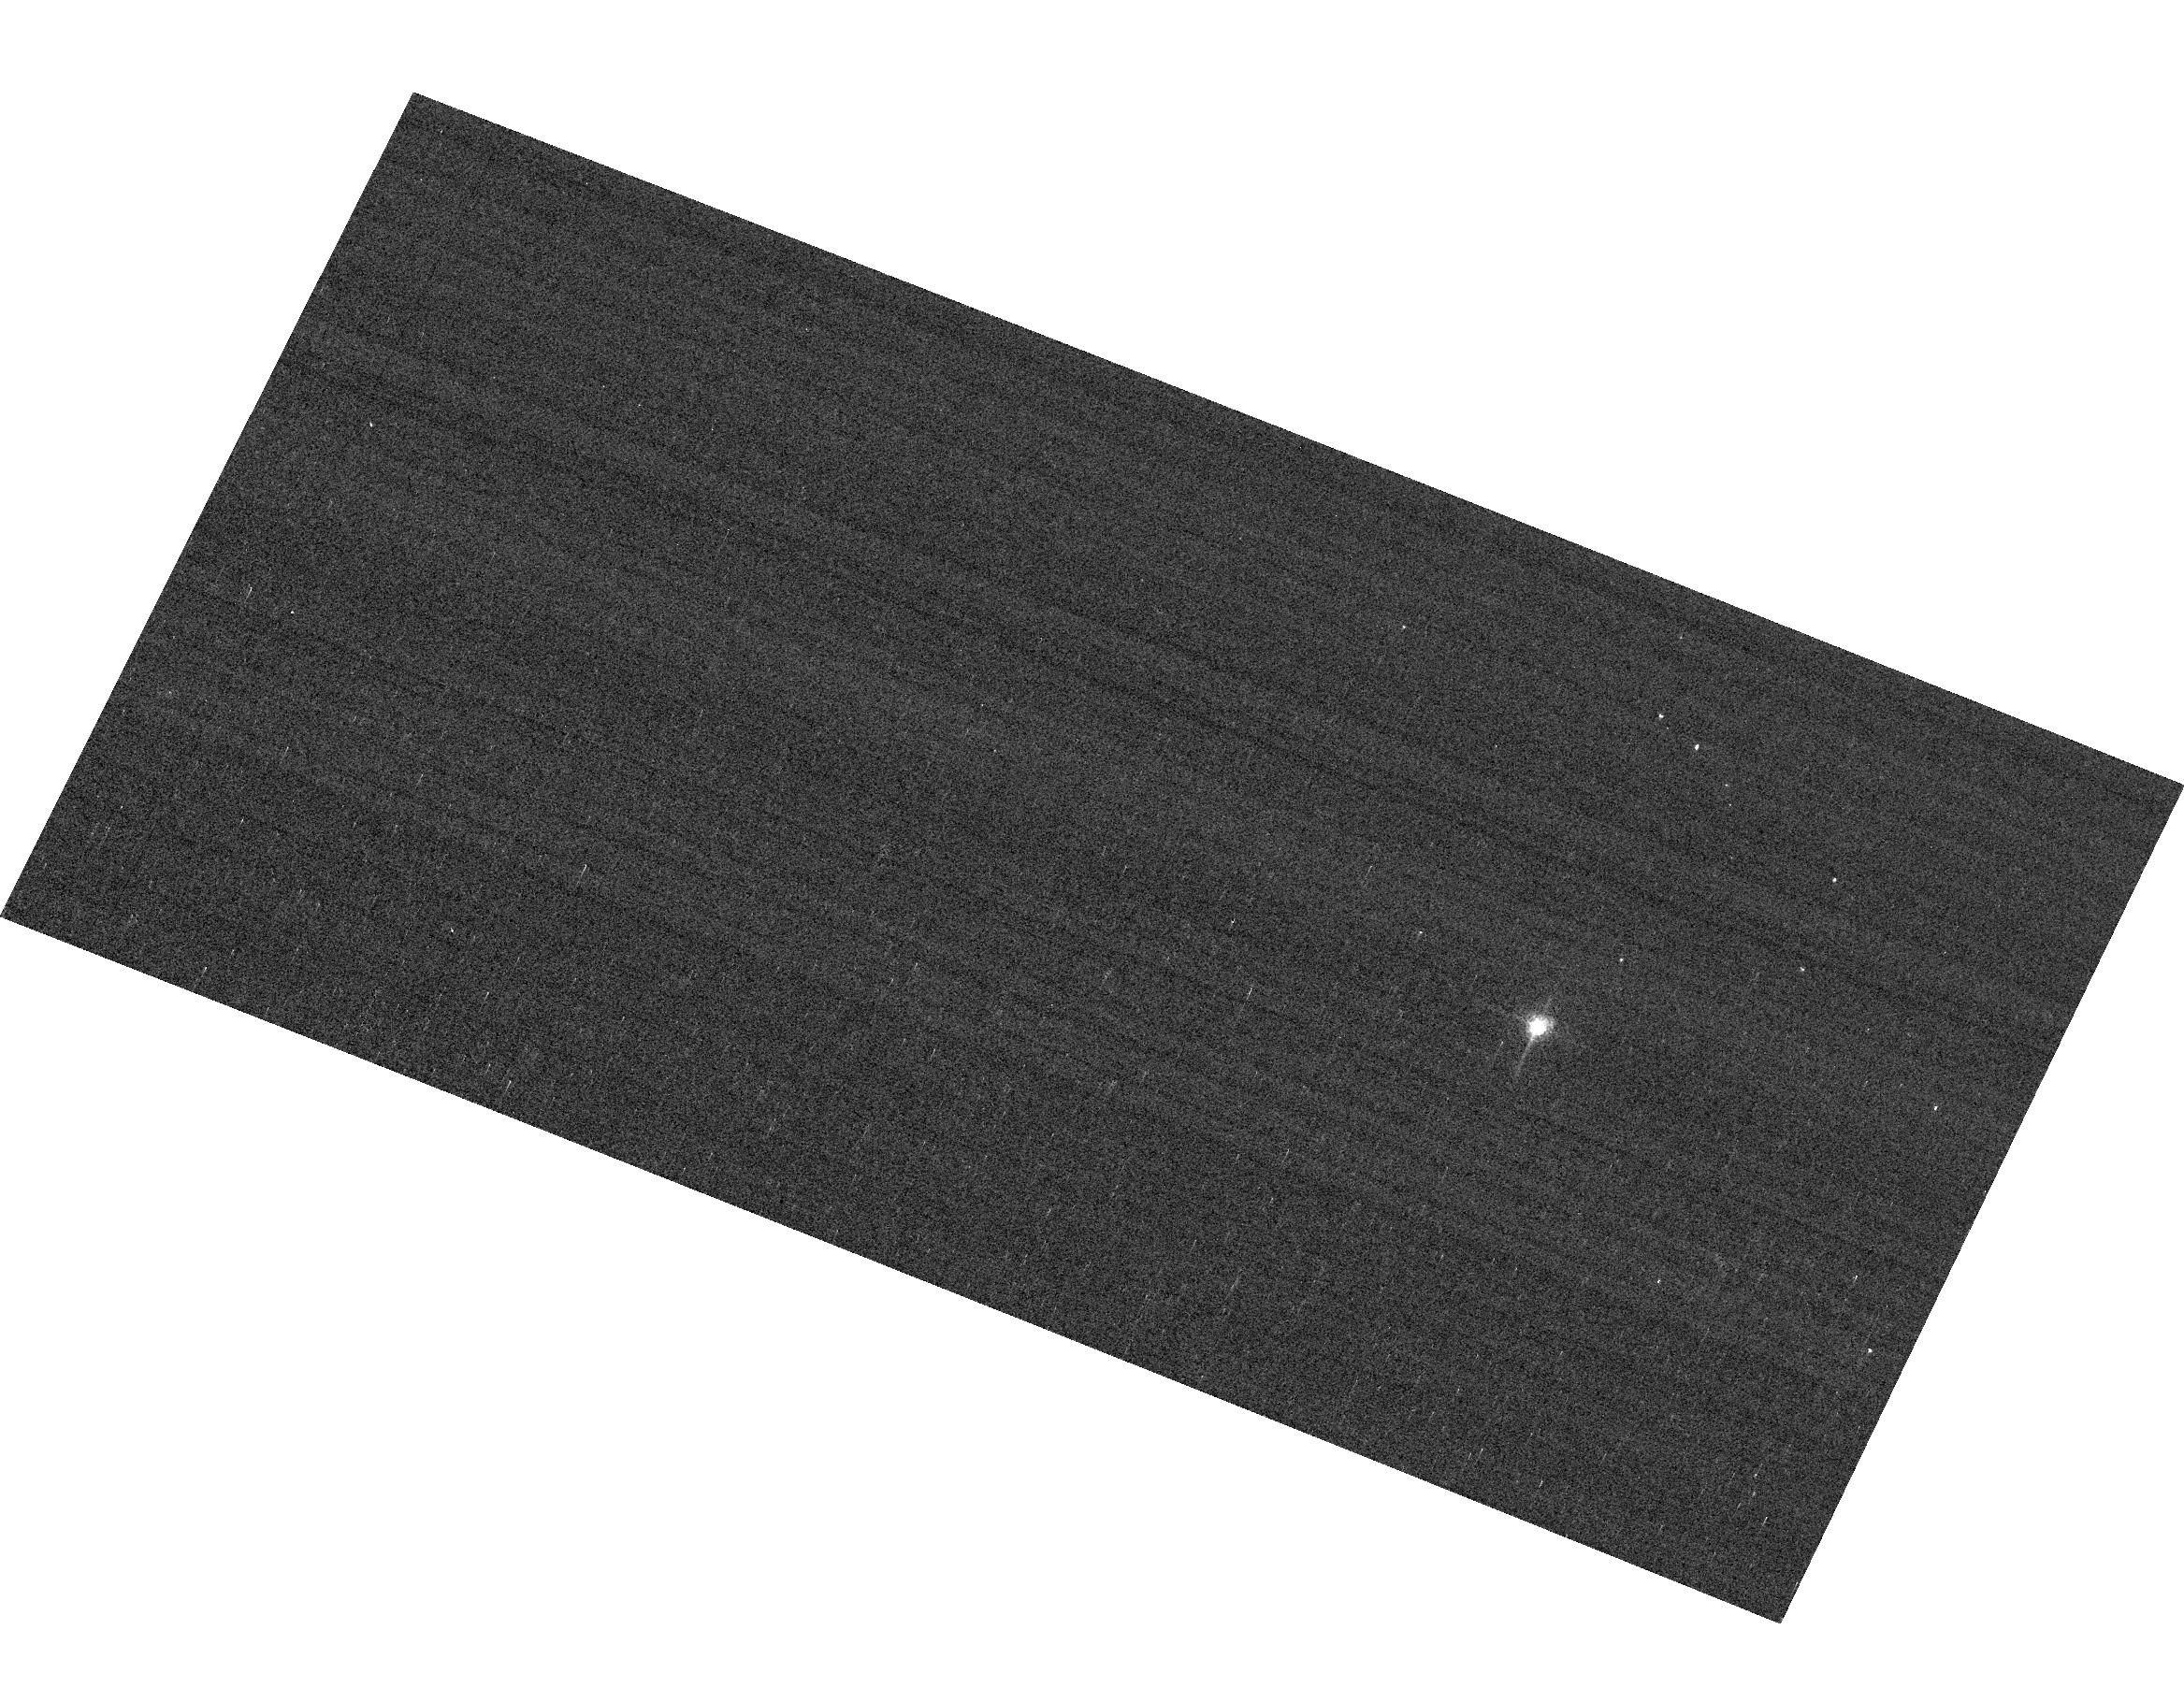
Target: GRW+70D5824. Instrument: ACS/WFC. Filter: F658N. Exposure: 2 min. Observation ID: hst_15529_04_acs_wfc_f658n_jdtr04

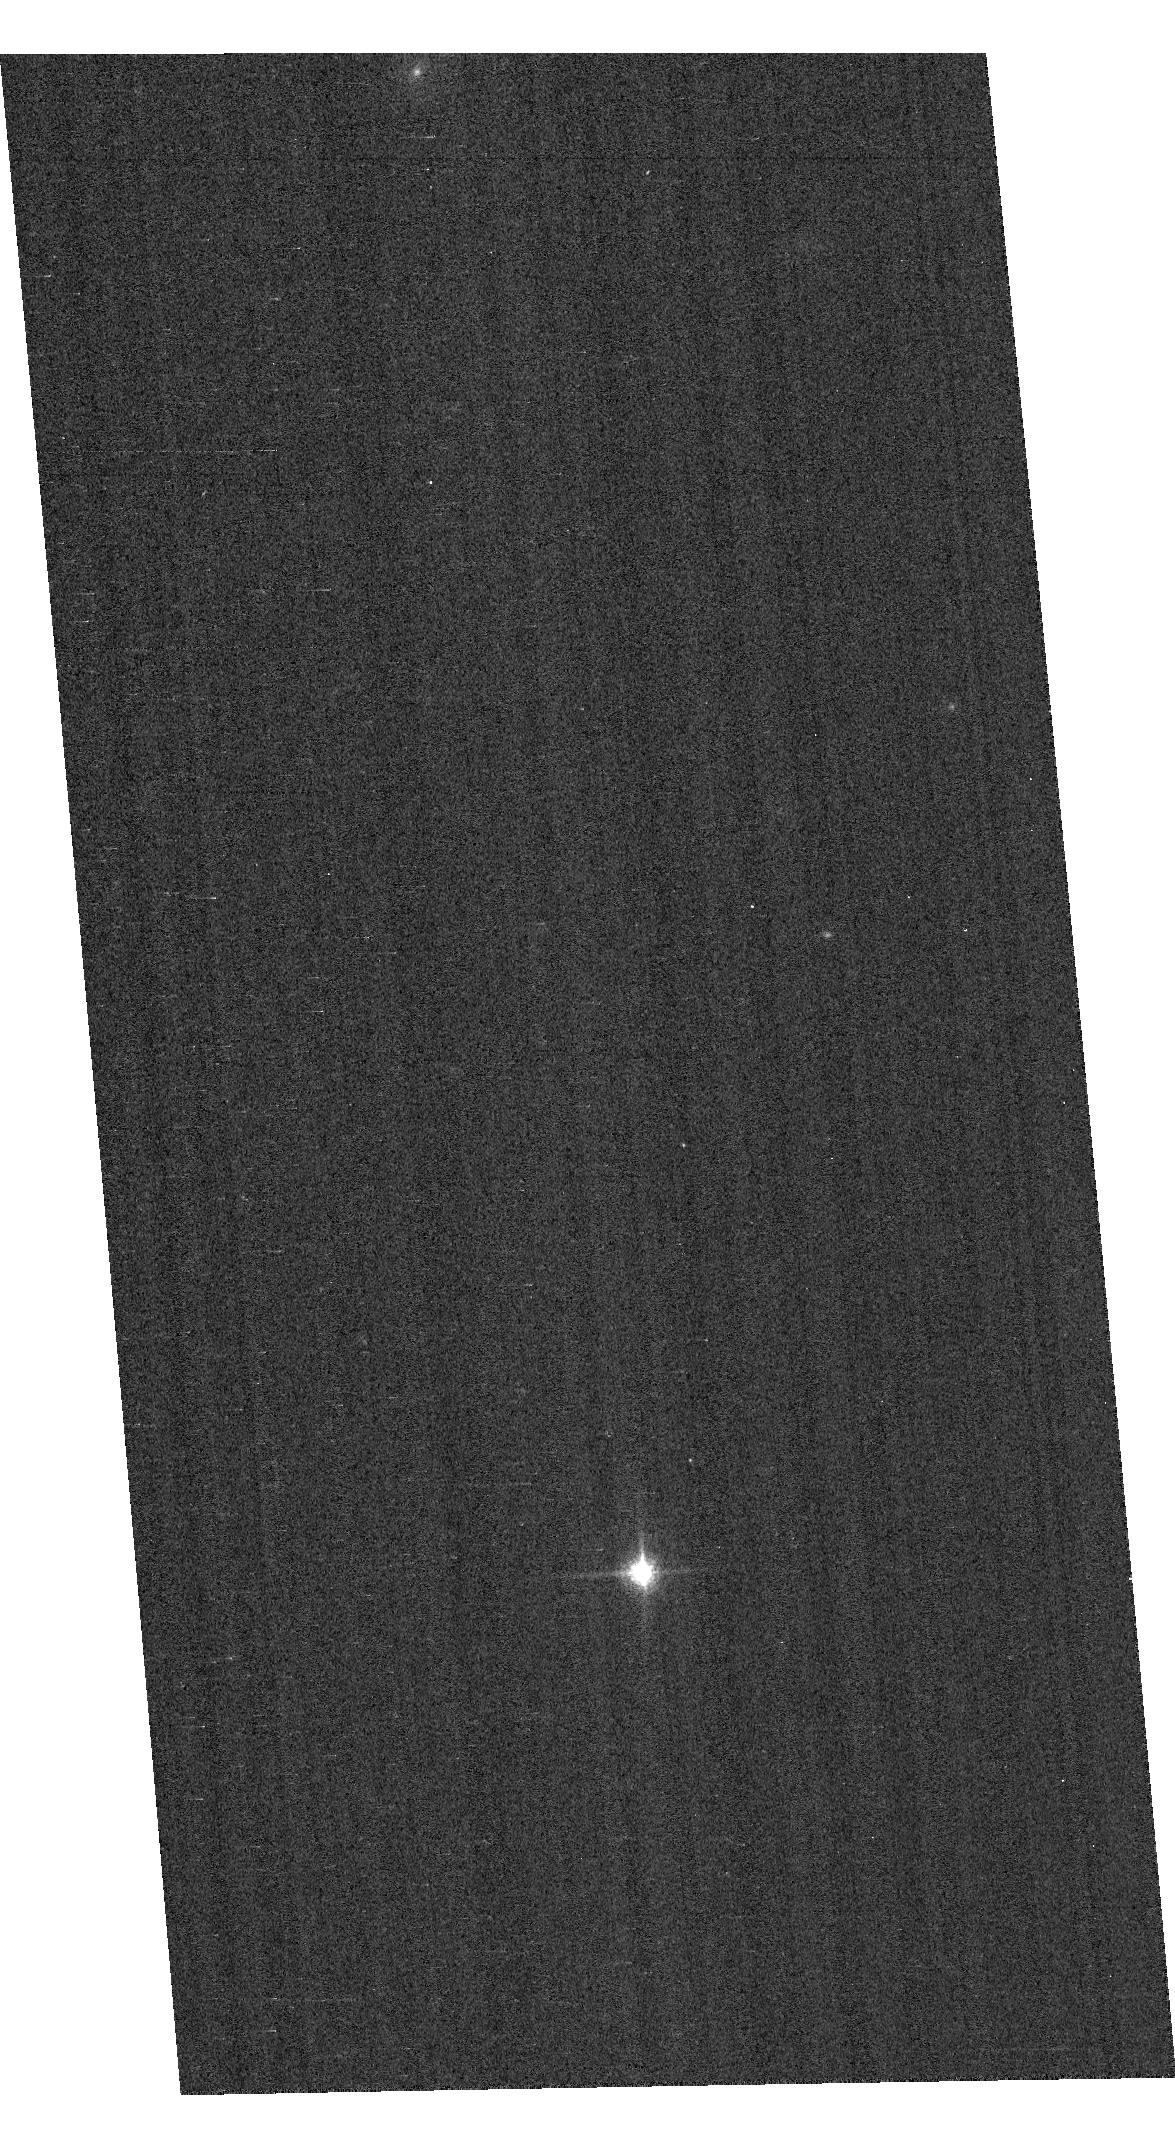
Target: GD153. Instrument: ACS/WFC. Filter: F850LP. Exposure: 1 min. Observation ID: hst_15529_02_acs_wfc_f850lp_jdtr02

ACS Photometric Calibration (PI: Bohlin, Ralph C.)

Monitor the change in sensitivity over time with visits to the WD standard stars, GD71, GD153, G191B2B, and GRW+70 5824. Verify and refine the WFC photometric calibrations and repeatability measures. Single bright stars with photon statistical noise of ~0.2% are a more precise and straightforward approach to measuring sensitivity changes than with the multitude of stars in 47 Tuc. This program has executed annually since Cycle 19.